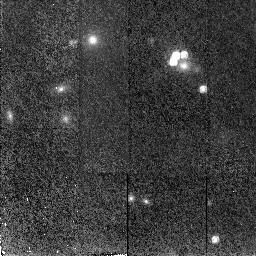
Target: RXJ09114+0551. Instrument: NICMOS/NIC2. Filter: F160W. Exposure: 43 min. Observation ID: n4qm05010

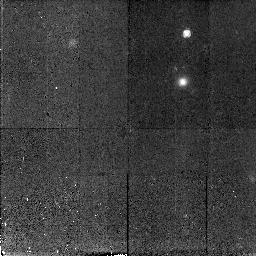
Target: HST01247+0352. Instrument: NICMOS/NIC2. Filter: F160W. Exposure: 43 min. Observation ID: n4qm11010

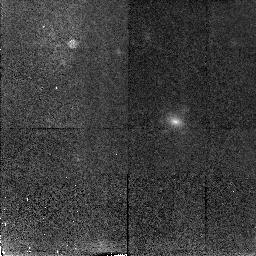
Target: HST14164+5215. Instrument: NICMOS/NIC2. Filter: F160W. Exposure: 47 min. Observation ID: n4qm12010

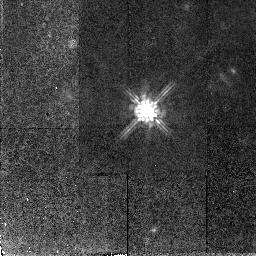
Target: MRK0132. Instrument: NICMOS/NIC2. Filter: F160W. Exposure: 47 min. Observation ID: n4qm09010

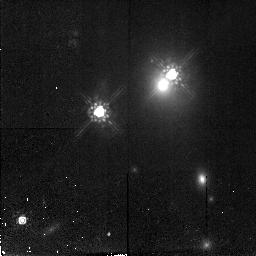
Target: Q0957+561. Instrument: NICMOS/NIC2. Filter: F160W. Exposure: 47 min. Observation ID: n4qm08010

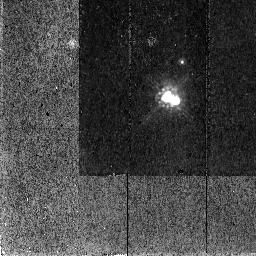
Target: FBQ1633+3134. Instrument: NICMOS/NIC2. Filter: F160W. Exposure: 43 min. Observation ID: n4qm15010

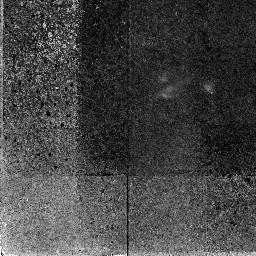
Target: HST16302+8230. Instrument: NICMOS/NIC2. Filter: F160W. Exposure: 1.6 h. Observation ID: n4qm04010

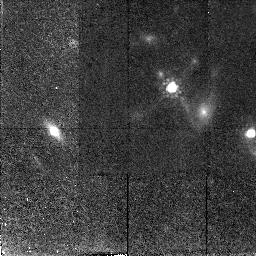
Target: RXJ0921+4528. Instrument: NICMOS/NIC2. Filter: F160W. Exposure: 43 min. Observation ID: n4qm06010

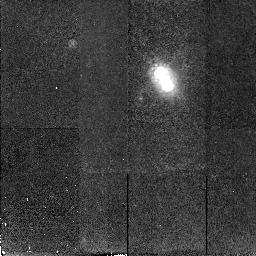
Target: CTQ414. Instrument: NICMOS/NIC2. Filter: F160W. Exposure: 43 min. Observation ID: n4qm02010

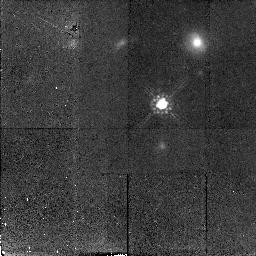
Target: UM265. Instrument: NICMOS/NIC2. Filter: F160W. Exposure: 43 min. Observation ID: n4qm01010

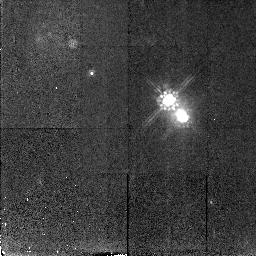
Target: Q2149-2745. Instrument: NICMOS/NIC2. Filter: F160W. Exposure: 43 min. Observation ID: n4qm16010

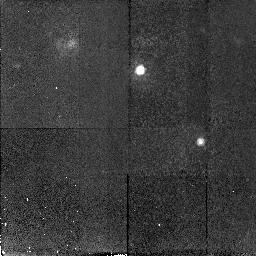
Target: Q2345+007. Instrument: NICMOS/NIC2. Filter: F160W. Exposure: 43 min. Observation ID: n4qm18010

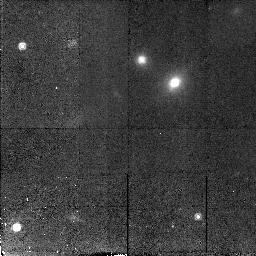
Target: MGC2214+3550. Instrument: NICMOS/NIC2. Filter: F160W. Exposure: 43 min. Observation ID: n4qm17010

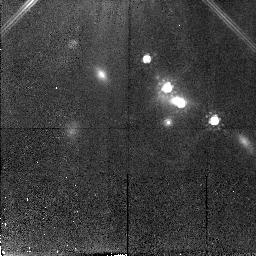
Target: SBS1520+530. Instrument: NICMOS/NIC2. Filter: F160W. Exposure: 47 min. Observation ID: n4qm13010

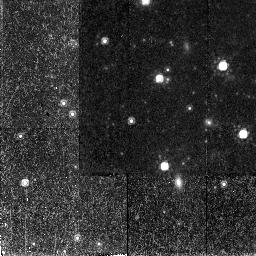
Target: QJ0240-343. Instrument: NICMOS/NIC2. Filter: F160W. Exposure: 43 min. Observation ID: n4qm03010

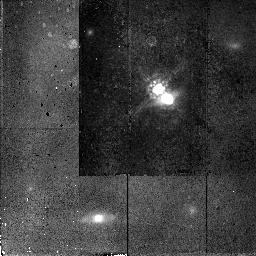
Target: FBQ0951+2635. Instrument: NICMOS/NIC2. Filter: F160W. Exposure: 43 min. Observation ID: n4qm07010

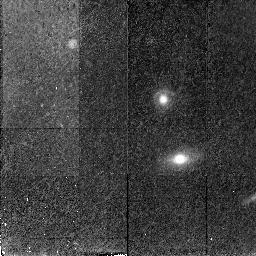
Target: HST15433+5352. Instrument: NICMOS/NIC2. Filter: F160W. Exposure: 47 min. Observation ID: n4qm14010

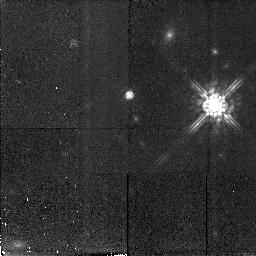
Target: UM425. Instrument: NICMOS/NIC2. Filter: F160W. Exposure: 43 min. Observation ID: n4qm10010

A Survey of Gravitational Lenses as Cosmological Tools II (PI: Falco, Emilio E.)

We propose to extend our IR survey of gravitational lenses and gravitational lens candidates by obtaining NICMOS images of 14 additional lens systems or candidates (11 small-separation, 3 large-separation) and of the 4 wide-separation lens candidates that we excluded from our ongoing ``CfA-Arizona Space Telescope Lens Survey'' (CASTLES, GO-7495). As with GO-7495, we plan to waive any proprietary period for our data. Our goals are: to confirm cases of lensing, for example by discovering lens galaxies that have previously escaped detection; to produce accurate models, particularly of lenses suitable for determining H_0 from time delays; to estimate photometric redshifts for lens galaxies lacking spectroscopic redshifts; to measure the mass-to-light ratio and its evolution for the lens galaxies out to z~ 1; to compare the dark and luminous matter distributions of the lenses; to probe the interstellar medium in distant galaxies using differential extinction between the lensed images; and, to use the lens redshift distribution and optical properties to constrain the cosmological model. The extended CASTLES will potentially quadruple the current sample size of lens candidates that are useful for cosmology and for studies of galaxy evolution. By including wide-separation lenses, we will also circumvent the biases of small-separation lenses against lensing by very massive galaxies, groups, or clusters of galaxies.